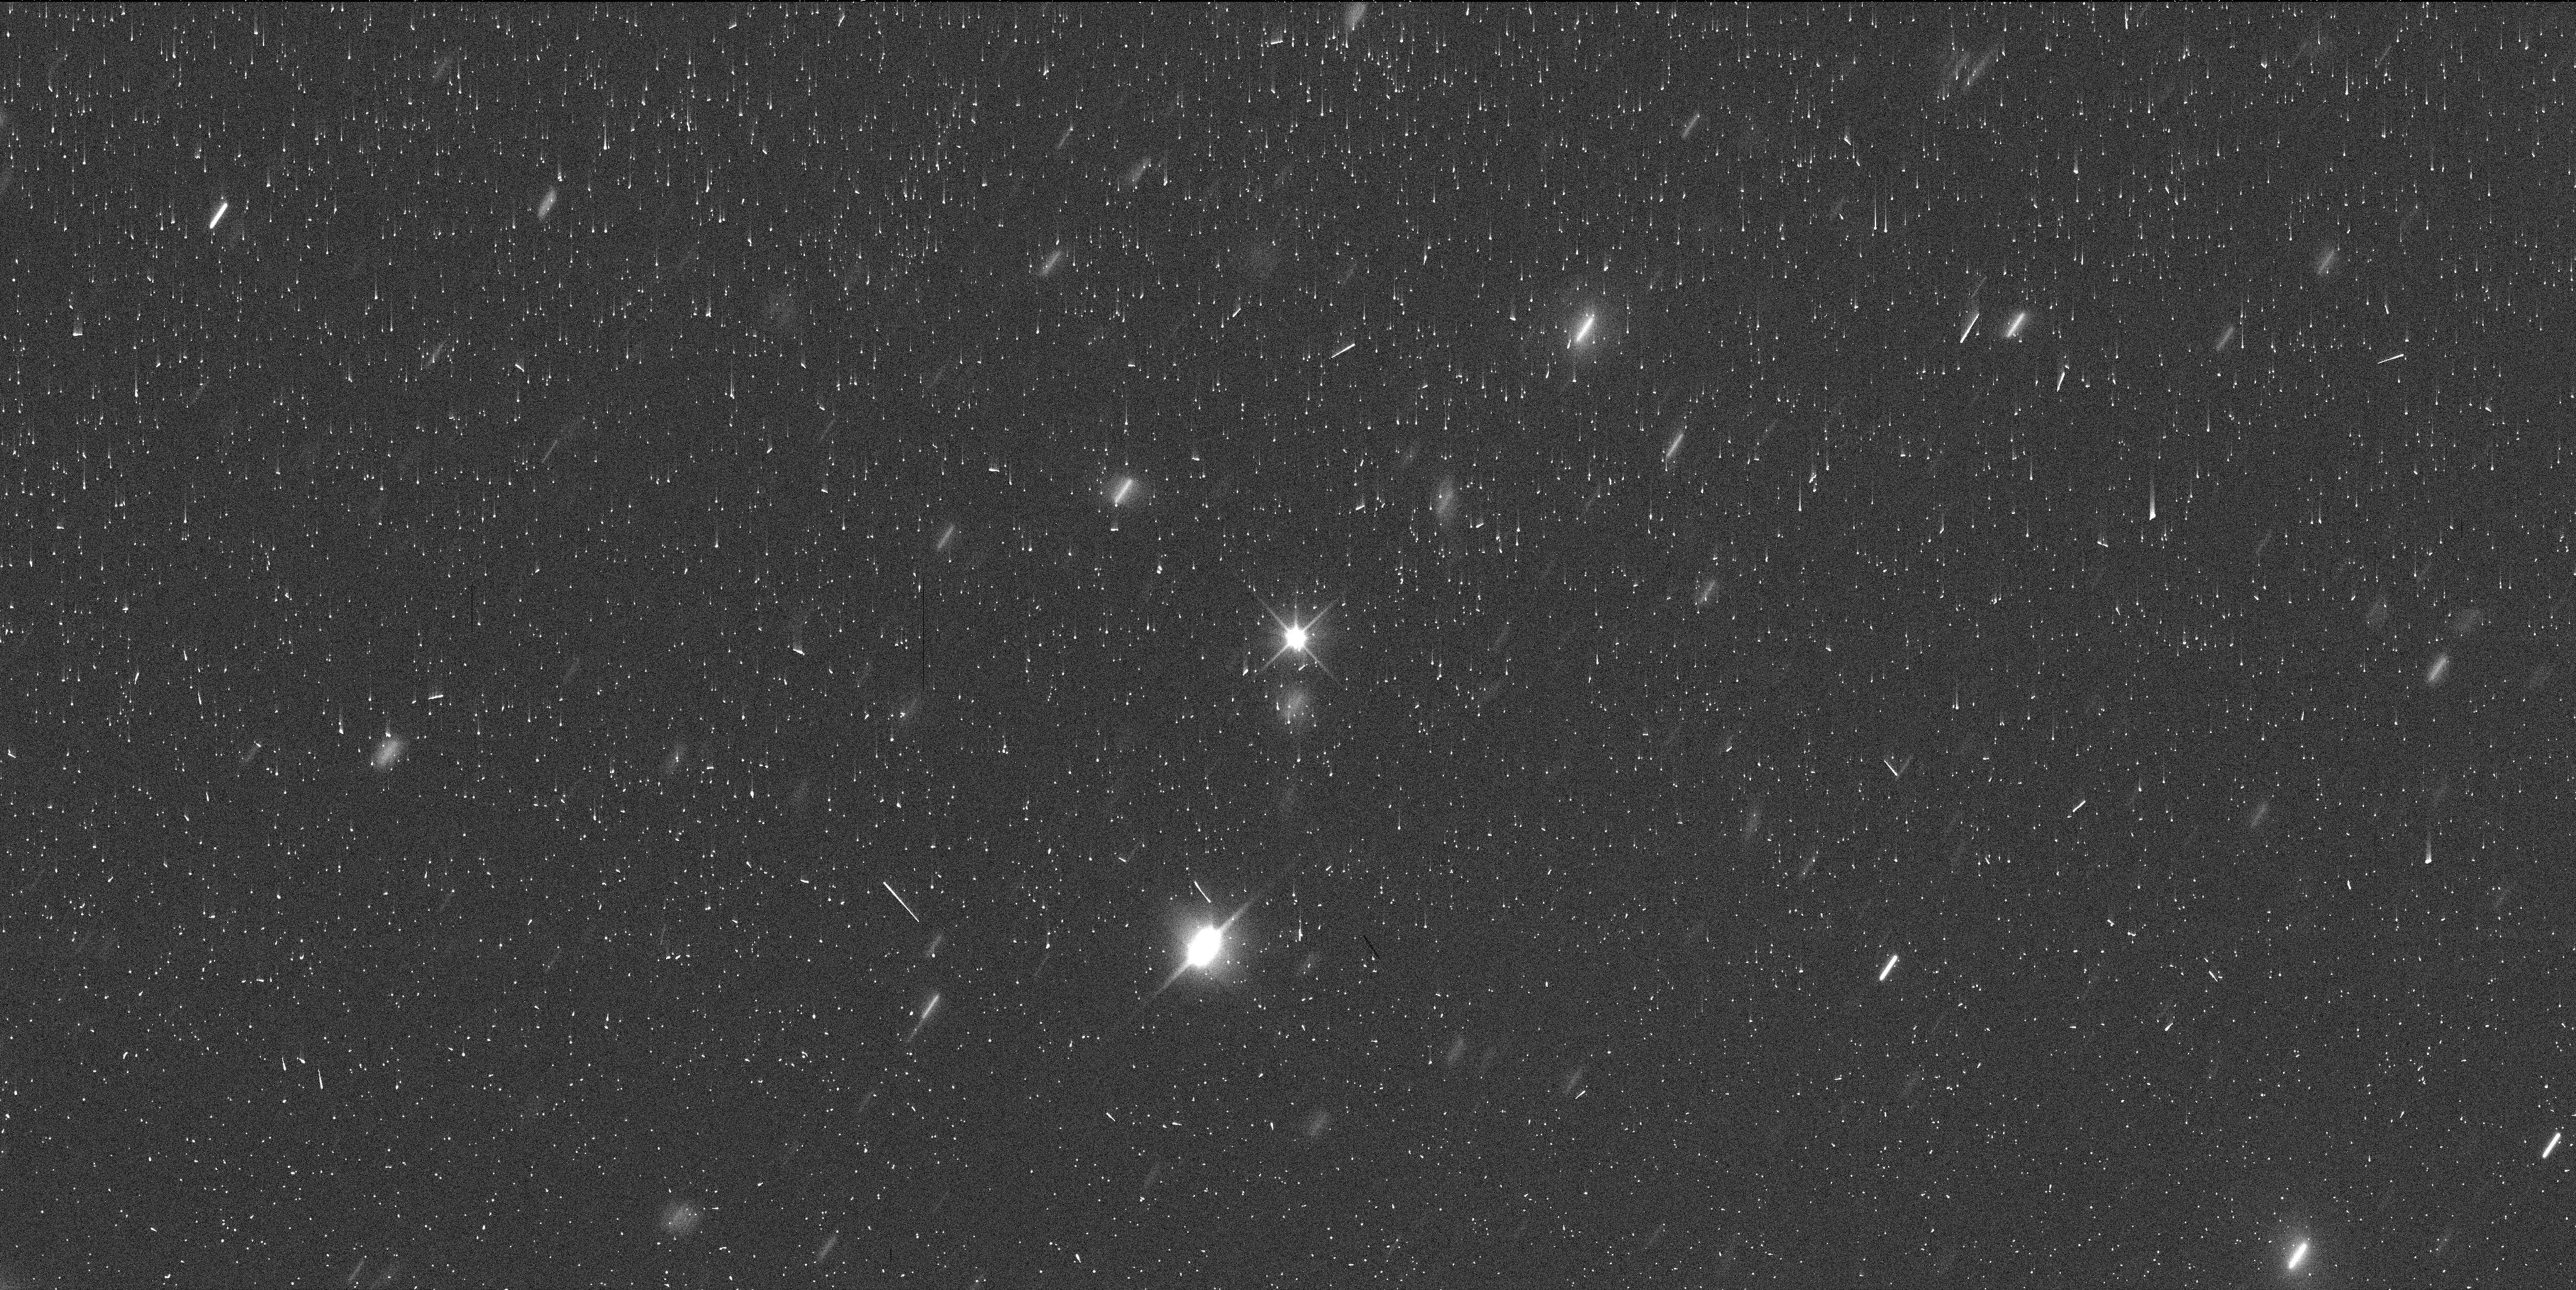
Target: EURYBATES-COPY. Instrument: WFC3/UVIS. Filter: F350LP. Exposure: 6 min. Observation ID: if9z51ugq

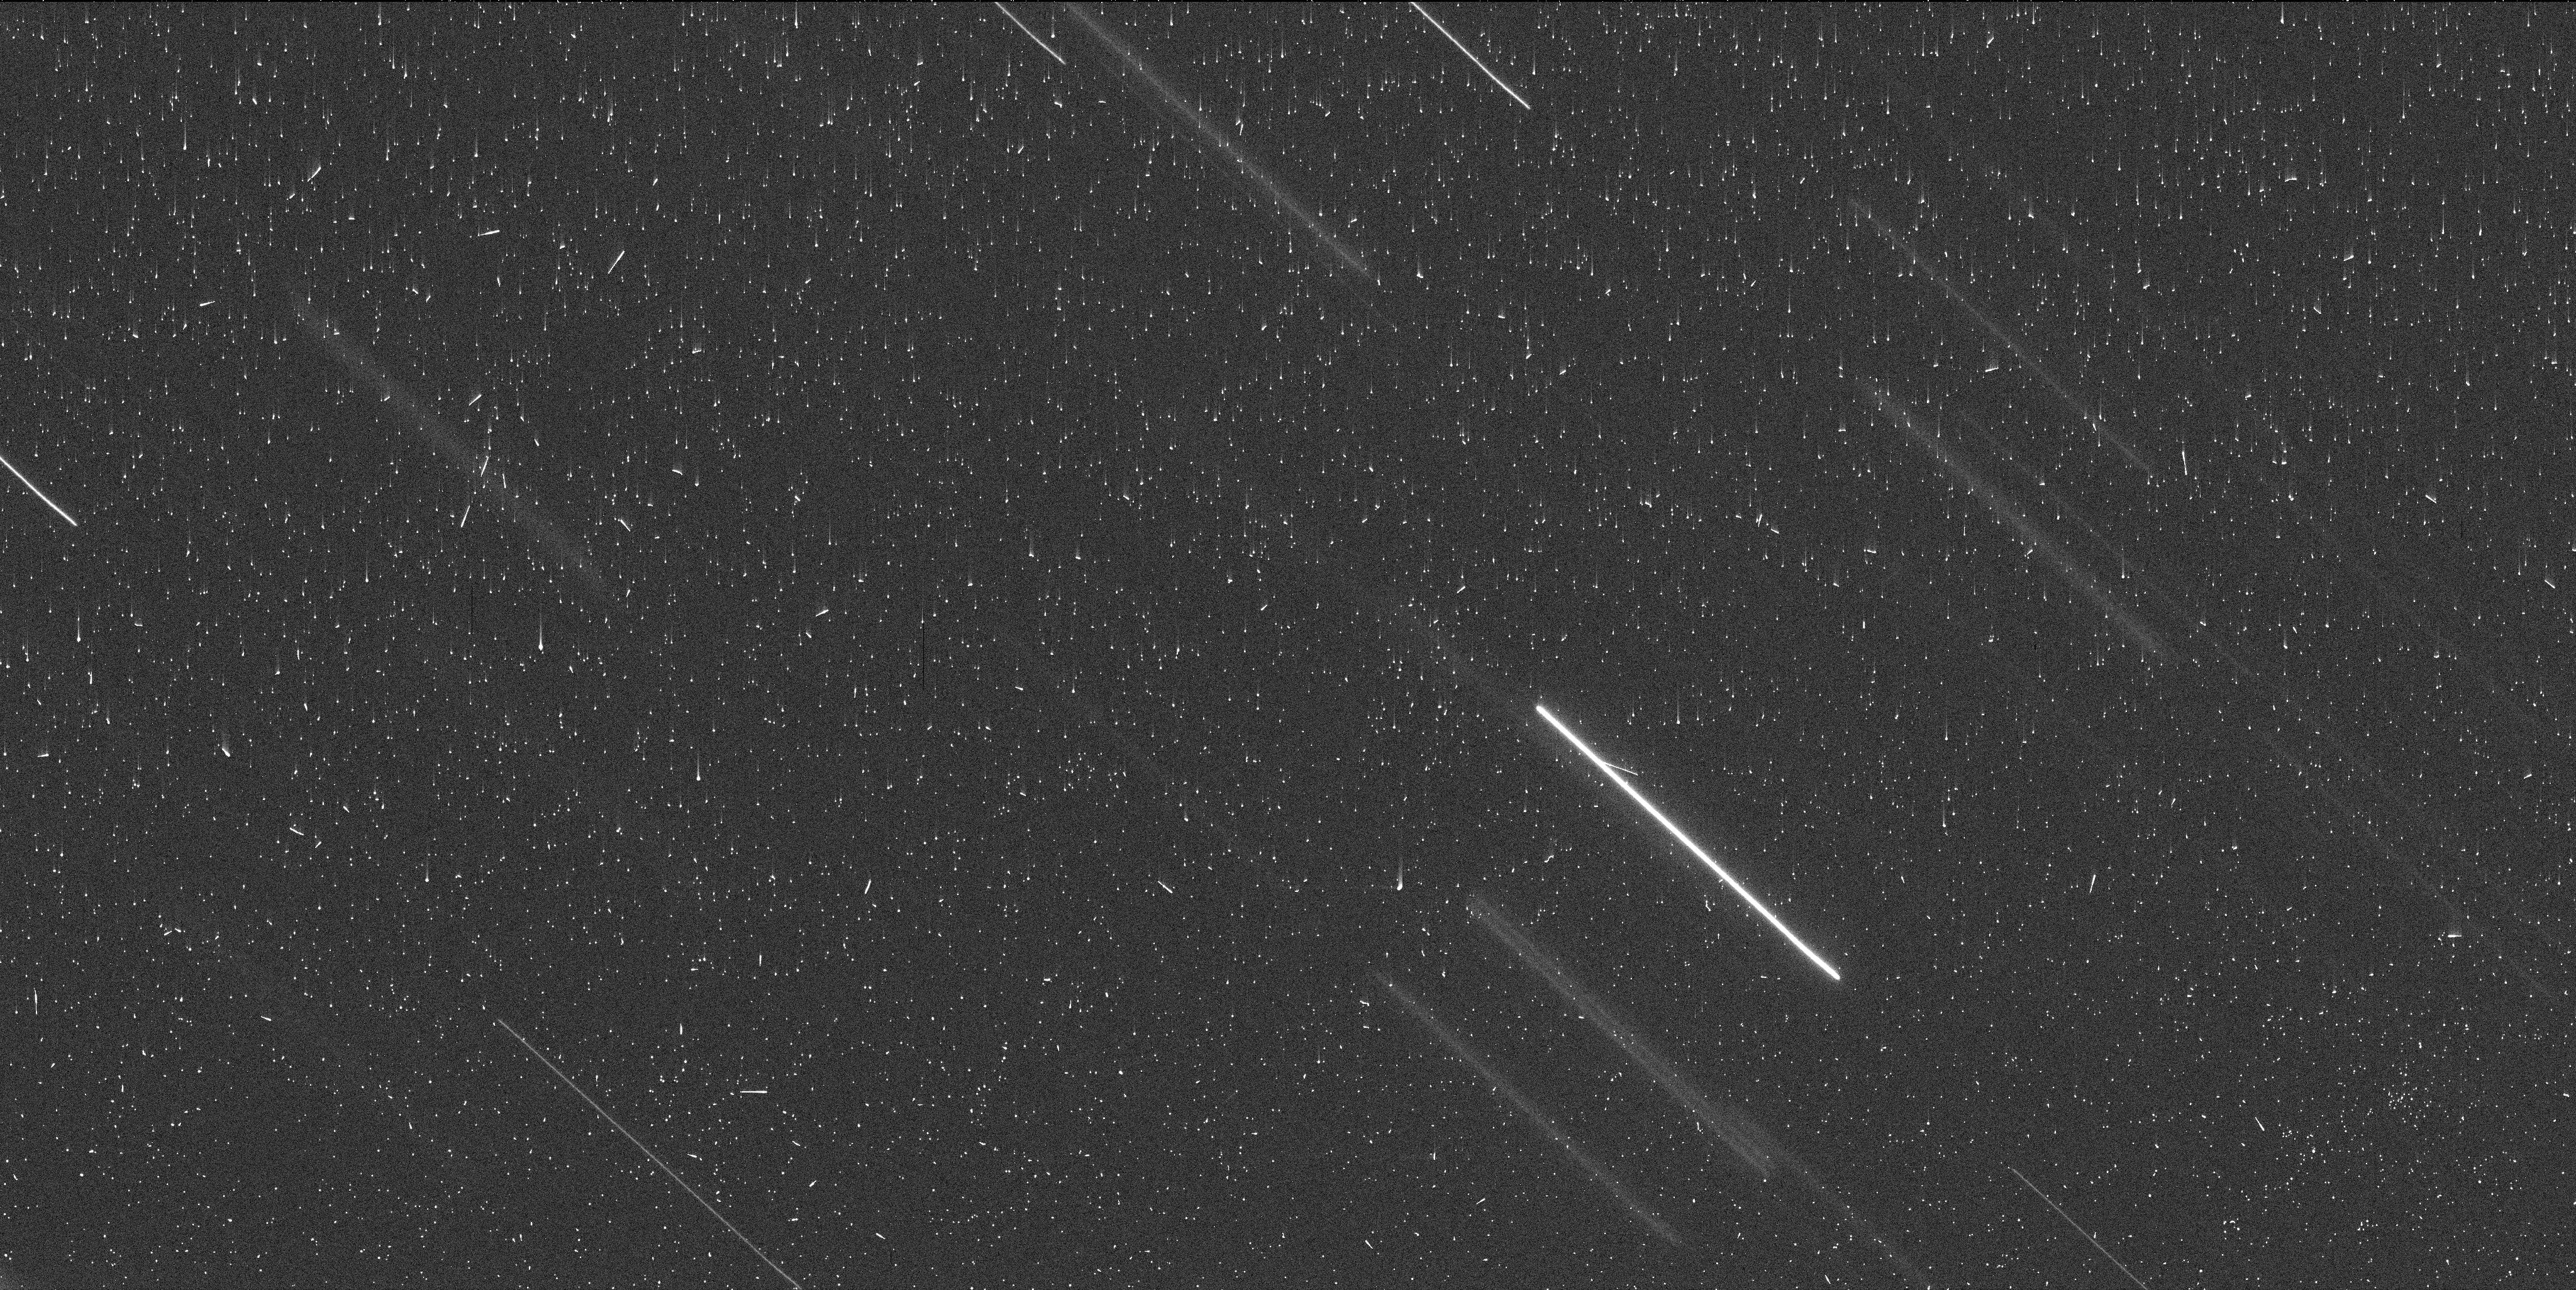
Target: EURYBATES. Instrument: WFC3/UVIS. Filter: F350LP. Exposure: 6 min. Observation ID: if9z01njq

Improving the Orbit of Queta: Enabling Observations with the Lucy Spacecraft (PI: Noll, Keith S.)

(3548) Eurybates will be the first Trojan asteroid to be explored in situ when the Lucy spacecraft flies by it in August 2027. The possibility of close-up study of Eurybates' satellite, Queta, offers a unique opportunity to test whether Eurybates' unusual properties are tied to its collisional history and, more broadly, how collisional evolution shapes small body populations. It is critical to reduce the orbital uncertainty and improve knowledge of the relative position of Queta as soon as possible to enable planning for the best angular resolution and lighting conditions in the brief window when spacecraft observations can be made. With a single orbit we can reduce the positional uncertainty for Queta by almost a factor of two - which translates to a roughly equivalent gain in resolution for observations with a given angular coverage. As a secondary objective, we will collect astrometric information from trailed stars in the full UVIS aperture to improve predictions for future stellar occultations. HST is required because Queta is 8.7 magnitudes fainter than Eurybates and will be observed at a separation of approximately 0.5 arcsec - an observational regime that is unique to Hubble.